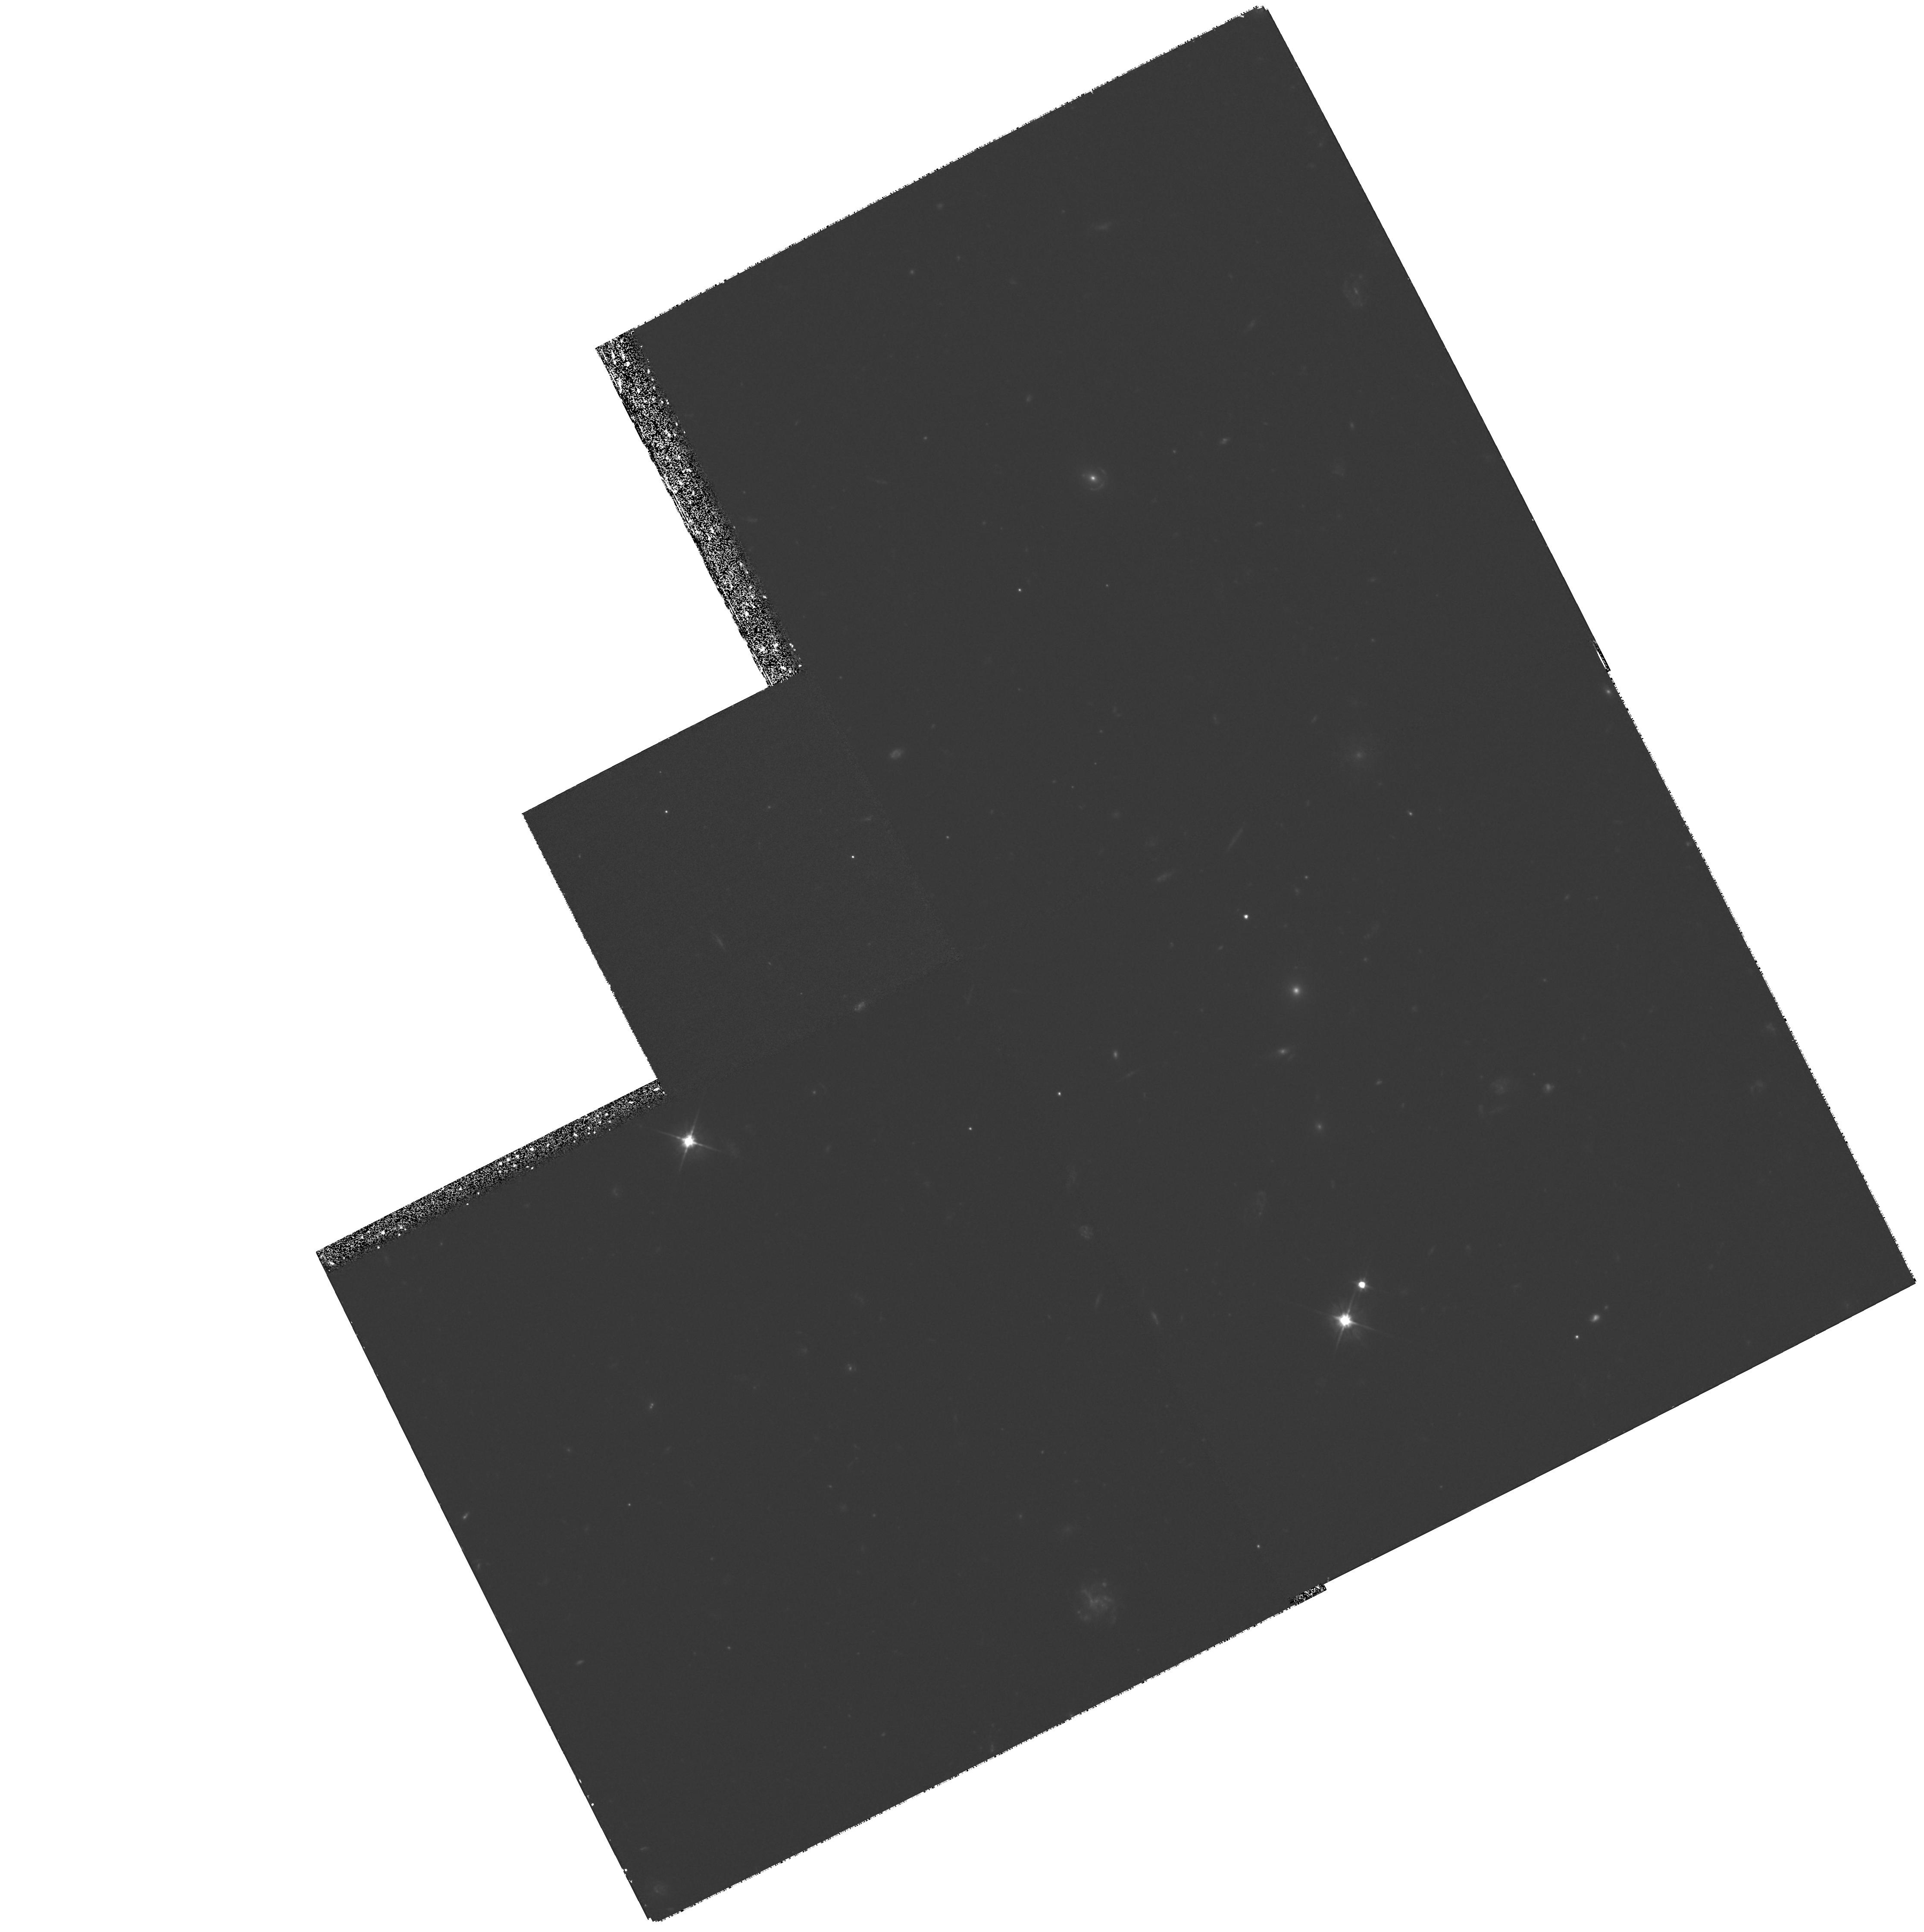
Target: GAL-004942-275226
Instrument: WFPC2/PC
Filter: F555W
Exposure: 2.6 h
Observation ID: hst_6560_01_wfpc2_pc_f555w_u57y01

Mapping an optical Einstein ring (PI: Warren, Stephen J.)

Observations of gravitationally lensed Einstein-ring images provide a dramatic improvement in our ability to constrain the properties of lensing mass distributions and the structure in the extended sources. The rings are so effective, relative to the more common multiply-imaged point sources, because of the constraints provided by the two-dimensional surface brightness maps obtained from high-resolution imaging. The first five known rings were discovered in radio surveys and are all very faint optically. The first optically bright ring, recently discovered spectroscopically and confirmed by imaging, is clearly a prime target for HST imaging. Here we propose a WFPC2 image through the F555W filter to provide a resolved surface-brightness map of the ring and the lensing galaxy. The lens is an early-type galaxy at z=0.485, and the source is an emission-line galaxy at z=3.591. The goal of these observations is twofold: a) to measure the radial profile of the mass-to-light ratio of the lensing galaxy, and b) to determine the structure of the background high-redshift galaxy, at a resolution of 0.2 arcsec.